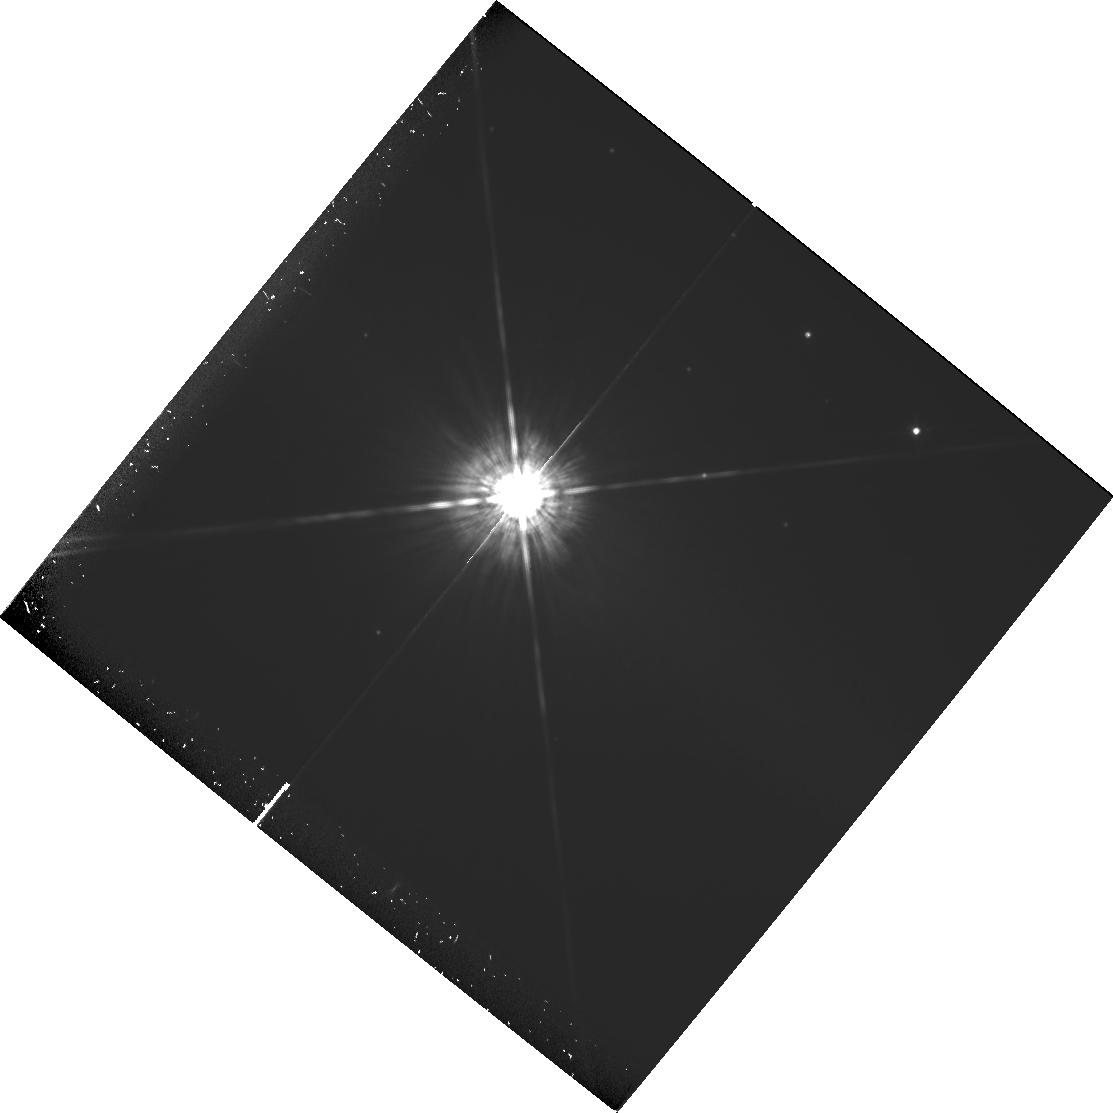
Target: BD+4D3561
Instrument: WFPC2/PC
Filter: F675W
Exposure: 1.5 h
Observation ID: hst_6329_11_wfpc2_pc_f675w_u34j11

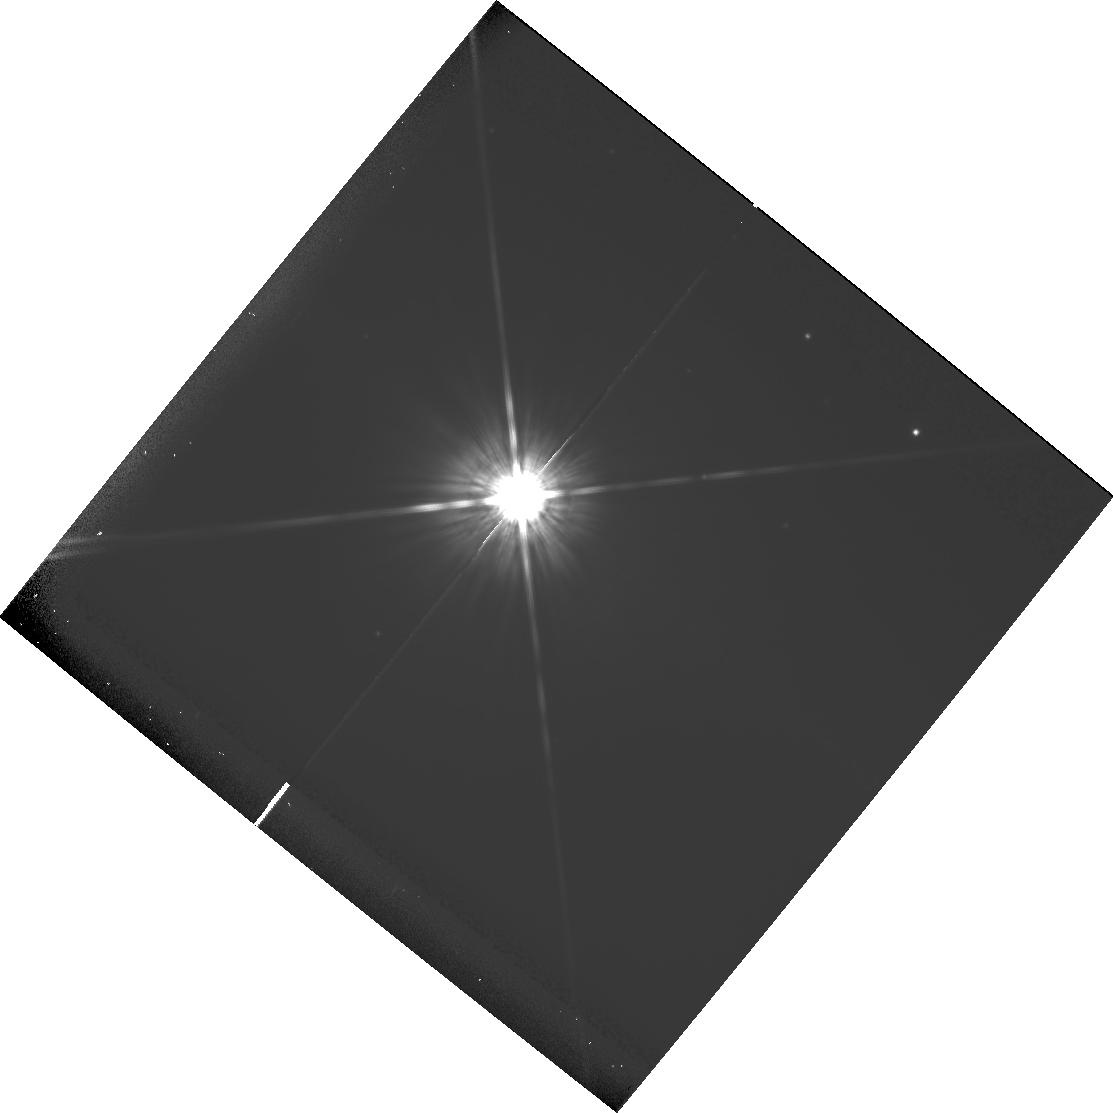
Target: BD+4D3561
Instrument: WFPC2/PC
Filter: F814W
Exposure: 41 min
Observation ID: hst_6329_11_wfpc2_pc_f814w_u34j11

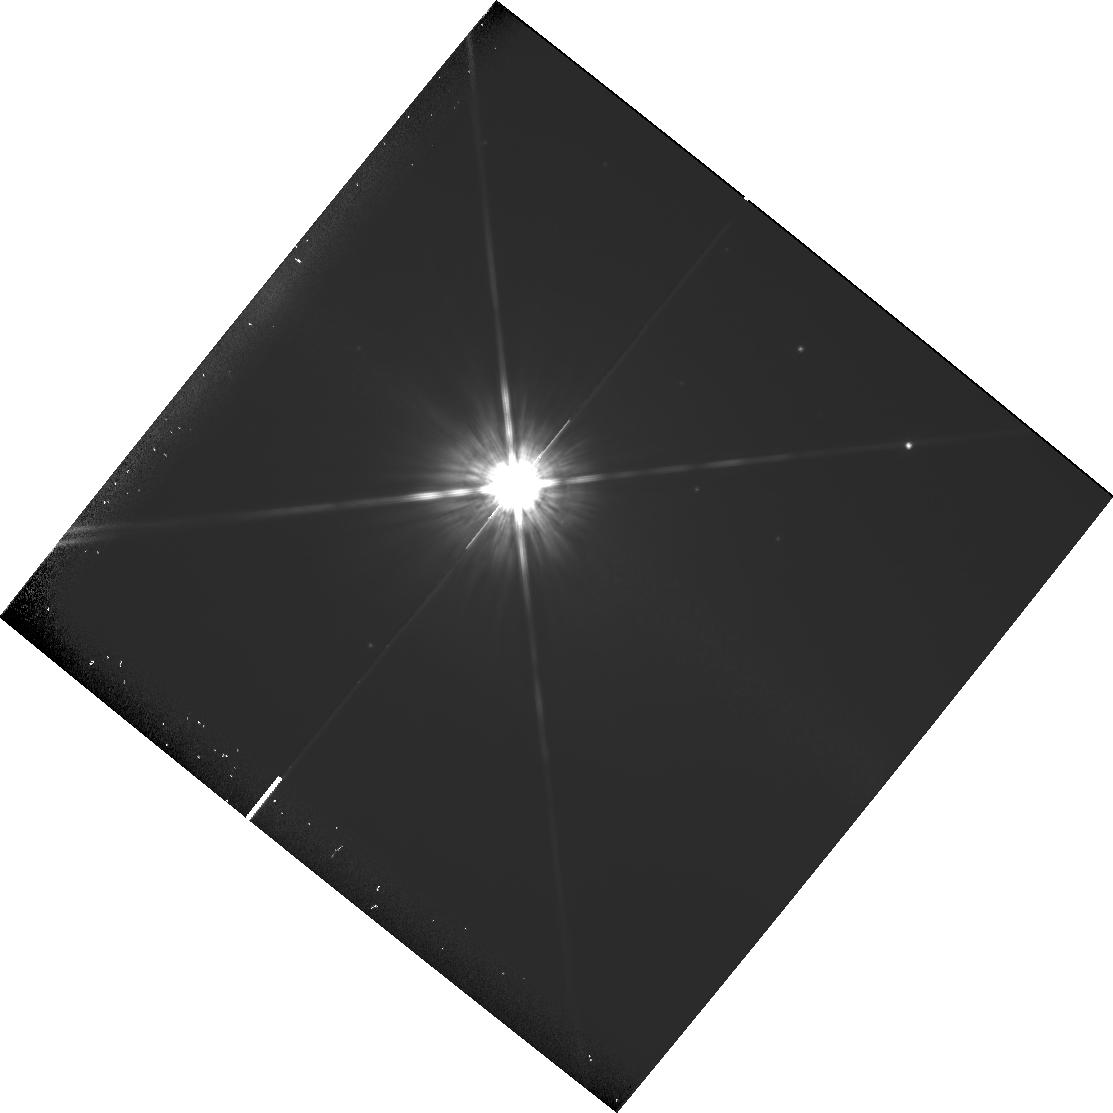
Target: BD+4D3561
Instrument: WFPC2/PC
Filter: F814W
Exposure: 38 min
Observation ID: hst_6329_12_wfpc2_pc_f814w_u34j12

A PHOTOMETRIC SEARCH FOR PLANETS OF NEARBY STARS; GTO PROPOSAL CONTINUATION OF #6310 (PI: Fastie, William)

The proposed research is a search for planets of nearby stars. The technique involves use of the Planetary Camera with narrow and wide band pass filters to photometrically measure the presence of resolved dark companions. The exposures are calculated to provide 70000 electrons per pixel at 1.2 arcsec from the target stars. Multiple exposures will be required.